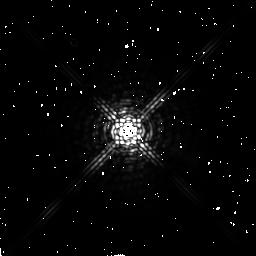
Target: HD109358
Instrument: NICMOS/NIC2
Filter: F222M
Exposure: 4 min
Observation ID: n44c59040

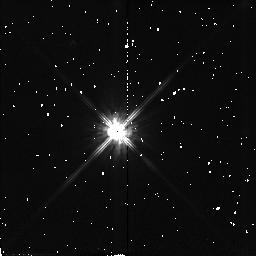
Target: LHS546
Instrument: NICMOS/NIC2
Filter: F110W
Exposure: 2 min
Observation ID: n44c1r010

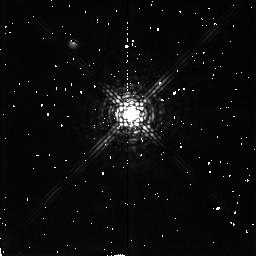
Target: LHS3262
Instrument: NICMOS/NIC2
Filter: F207M
Exposure: 4 min
Observation ID: n44c81030

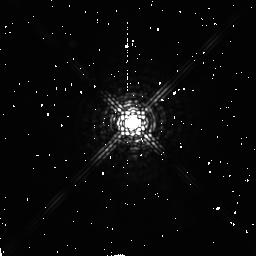
Target: HD209290
Instrument: NICMOS/NIC2
Filter: F207M
Exposure: 4 min
Observation ID: n44c1f030

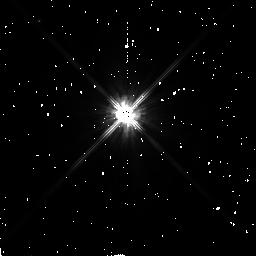
Target: HD157881
Instrument: NICMOS/NIC2
Filter: F110W
Exposure: 2 min
Observation ID: n44c83010

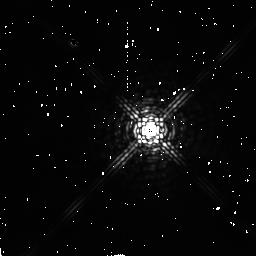
Target: HD85512
Instrument: NICMOS/NIC2
Filter: F222M
Exposure: 4 min
Observation ID: n44c46040

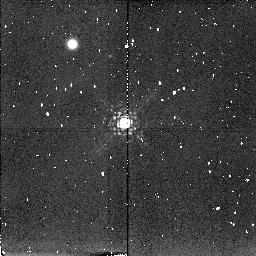
Target: LHS32
Instrument: NICMOS/NIC2
Filter: F207M
Exposure: 4 min
Observation ID: n44c29030

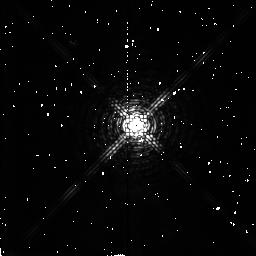
Target: FI-VIR
Instrument: NICMOS/NIC2
Filter: F180M
Exposure: 2 min
Observation ID: n44c55020

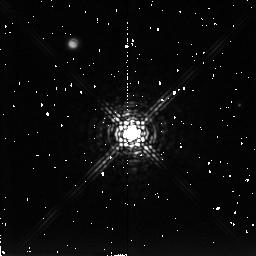
Target: LHS168
Instrument: NICMOS/NIC2
Filter: F222M
Exposure: 4 min
Observation ID: n44c15040

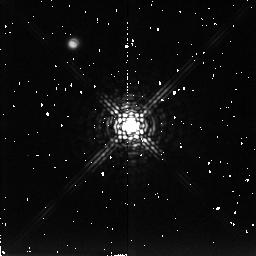
Target: LHS3549
Instrument: NICMOS/NIC2
Filter: F222M
Exposure: 4 min
Observation ID: n44c99040

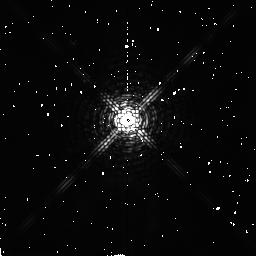
Target: BD-12D4523
Instrument: NICMOS/NIC2
Filter: F180M
Exposure: 2 min
Observation ID: n44c76020

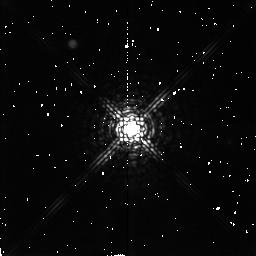
Target: LHS1761
Instrument: NICMOS/NIC2
Filter: F207M
Exposure: 4 min
Observation ID: n44c26030

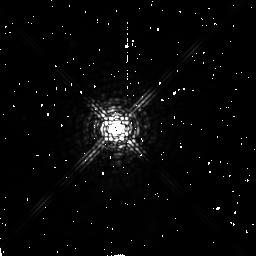
Target: BD+04D3561A
Instrument: NICMOS/NIC2
Filter: F207M
Exposure: 4 min
Observation ID: n44c88030

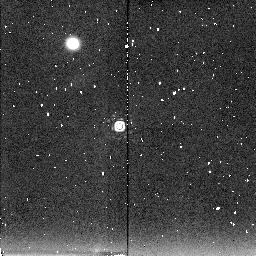
Target: LHS1126
Instrument: NICMOS/NIC2
Filter: F222M
Exposure: 4 min
Observation ID: n44c05040

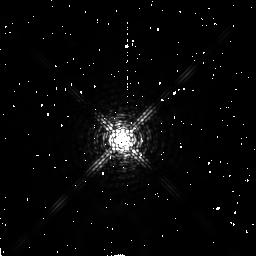
Target: HD20794
Instrument: NICMOS/NIC2
Filter: F180M
Exposure: 2 min
Observation ID: n44c17020

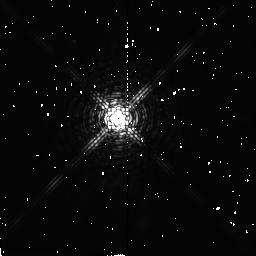
Target: HD260655
Instrument: NICMOS/NIC2
Filter: F180M
Exposure: 2 min
Observation ID: n44c37020

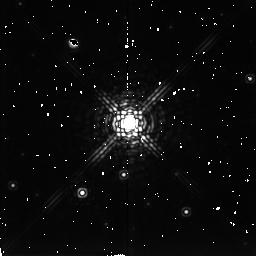
Target: LHS288
Instrument: NICMOS/NIC2
Filter: F222M
Exposure: 4 min
Observation ID: n44c50040

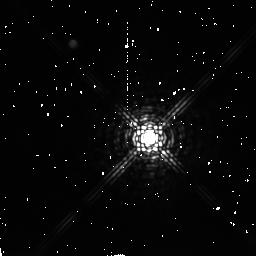
Target: BD-05D5715
Instrument: NICMOS/NIC2
Filter: F222M
Exposure: 4 min
Observation ID: n44c1h040

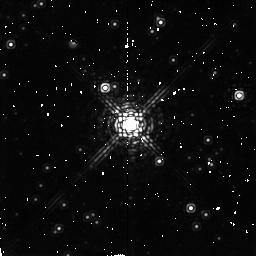
Target: LHS3233
Instrument: NICMOS/NIC2
Filter: F207M
Exposure: 4 min
Observation ID: n44c77030

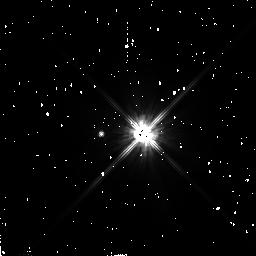
Target: HD16160
Instrument: NICMOS/NIC2
Filter: F110W
Exposure: 2 min
Observation ID: n44c12010

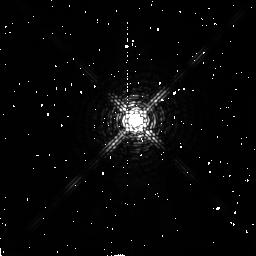
Target: BD-15D6290
Instrument: NICMOS/NIC2
Filter: F180M
Exposure: 2 min
Observation ID: n44c1k020

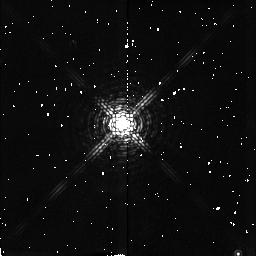
Target: LHS3255
Instrument: NICMOS/NIC2
Filter: F180M
Exposure: 2 min
Observation ID: n44c79020

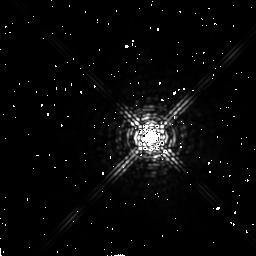
Target: HD187642
Instrument: NICMOS/NIC2
Filter: F222M
Exposure: 4 min
Observation ID: n44c95040

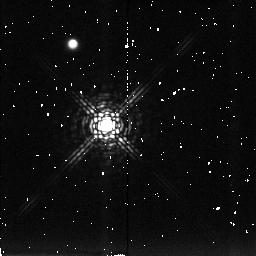
Target: LHS1375
Instrument: NICMOS/NIC2
Filter: F222M
Exposure: 4 min
Observation ID: n44c11040

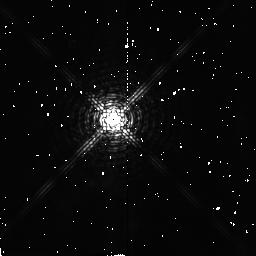
Target: LHS531
Instrument: NICMOS/NIC2
Filter: F180M
Exposure: 2 min
Observation ID: n44c1m020

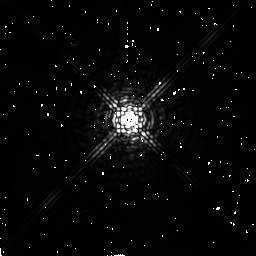
Target: HD42581
Instrument: NICMOS/NIC2
Filter: F222M
Exposure: 4 min
Observation ID: n44c35040

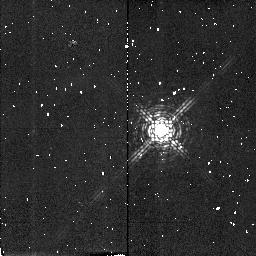
Target: LHS1326
Instrument: NICMOS/NIC2
Filter: F180M
Exposure: 2 min
Observation ID: n44c09020

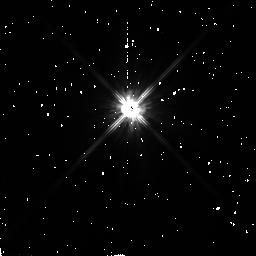
Target: HD304636
Instrument: NICMOS/NIC2
Filter: F110W
Exposure: 2 min
Observation ID: n44c44010

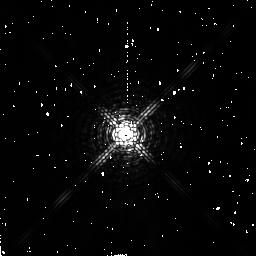
Target: BD+20D2465
Instrument: NICMOS/NIC2
Filter: F180M
Exposure: 2 min
Observation ID: n44c48020

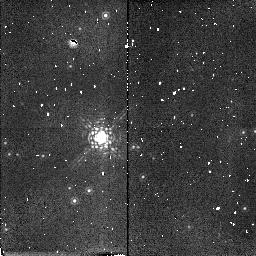
Target: LHS43
Instrument: NICMOS/NIC2
Filter: F180M
Exposure: 2 min
Observation ID: n44c54020

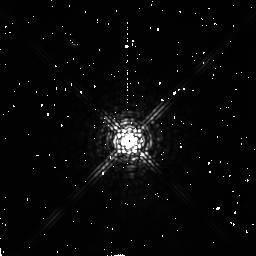
Target: LHS3558
Instrument: NICMOS/NIC2
Filter: F207M
Exposure: 4 min
Observation ID: n44c1a030

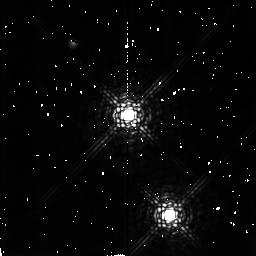
Target: LHS223
Instrument: NICMOS/NIC2
Filter: F207M
Exposure: 4 min
Observation ID: n44c38030

A Near-Infrared Search for Very Low Mass Companions to Stars within 10 pc of the Sun (PI: Golimowski, David A.)

Most stars are fainter and less massive than the Sun. Nevertheless, the luminosity function (LF) and mass--luminosity relation (MLR) for very-low- mass (VLM) stars (M < 0.2 Msun) remain poorly constrained. The best way to constrain these relations is a search for faint companions to nearby stars. Such a search has several advantages over field surveys, the most important of which are greater sensitivity to VLM objects and the availability of pre- cise parallaxes from which absolute luminosities and dynamic masses can be obtained. We propose a NICMOS snapshot search for VLM companions to 120 single stars within 10 pc of the Sun. This search will probe the previously unexplored circumstellar region lying between the search spaces of speckle searches (1--10 AU) and deep imaging searches (100--1000 AU). With a 10 sigma detection limit of M_J ~ 21.5 at 10 pc, we will detect objects at least 10 mag fainter than the empirical end of the main sequence and at least 6 mag fainter than the brown dwarf Gl 229B. Our ultimate goal is the largest, most sensitive, volume-limited search for VLM companions ever un- dertaken. The four colors selected for the search will permit unambiguous identification of VLM-companion candidates for follow-up observation. To- gether with the IR speckle and deep imaging surveys, our program will firmly establish both the LF for VLM companions at separations of 1-- 1000 AU and the multiplicity fraction of all stars within 10 pc.